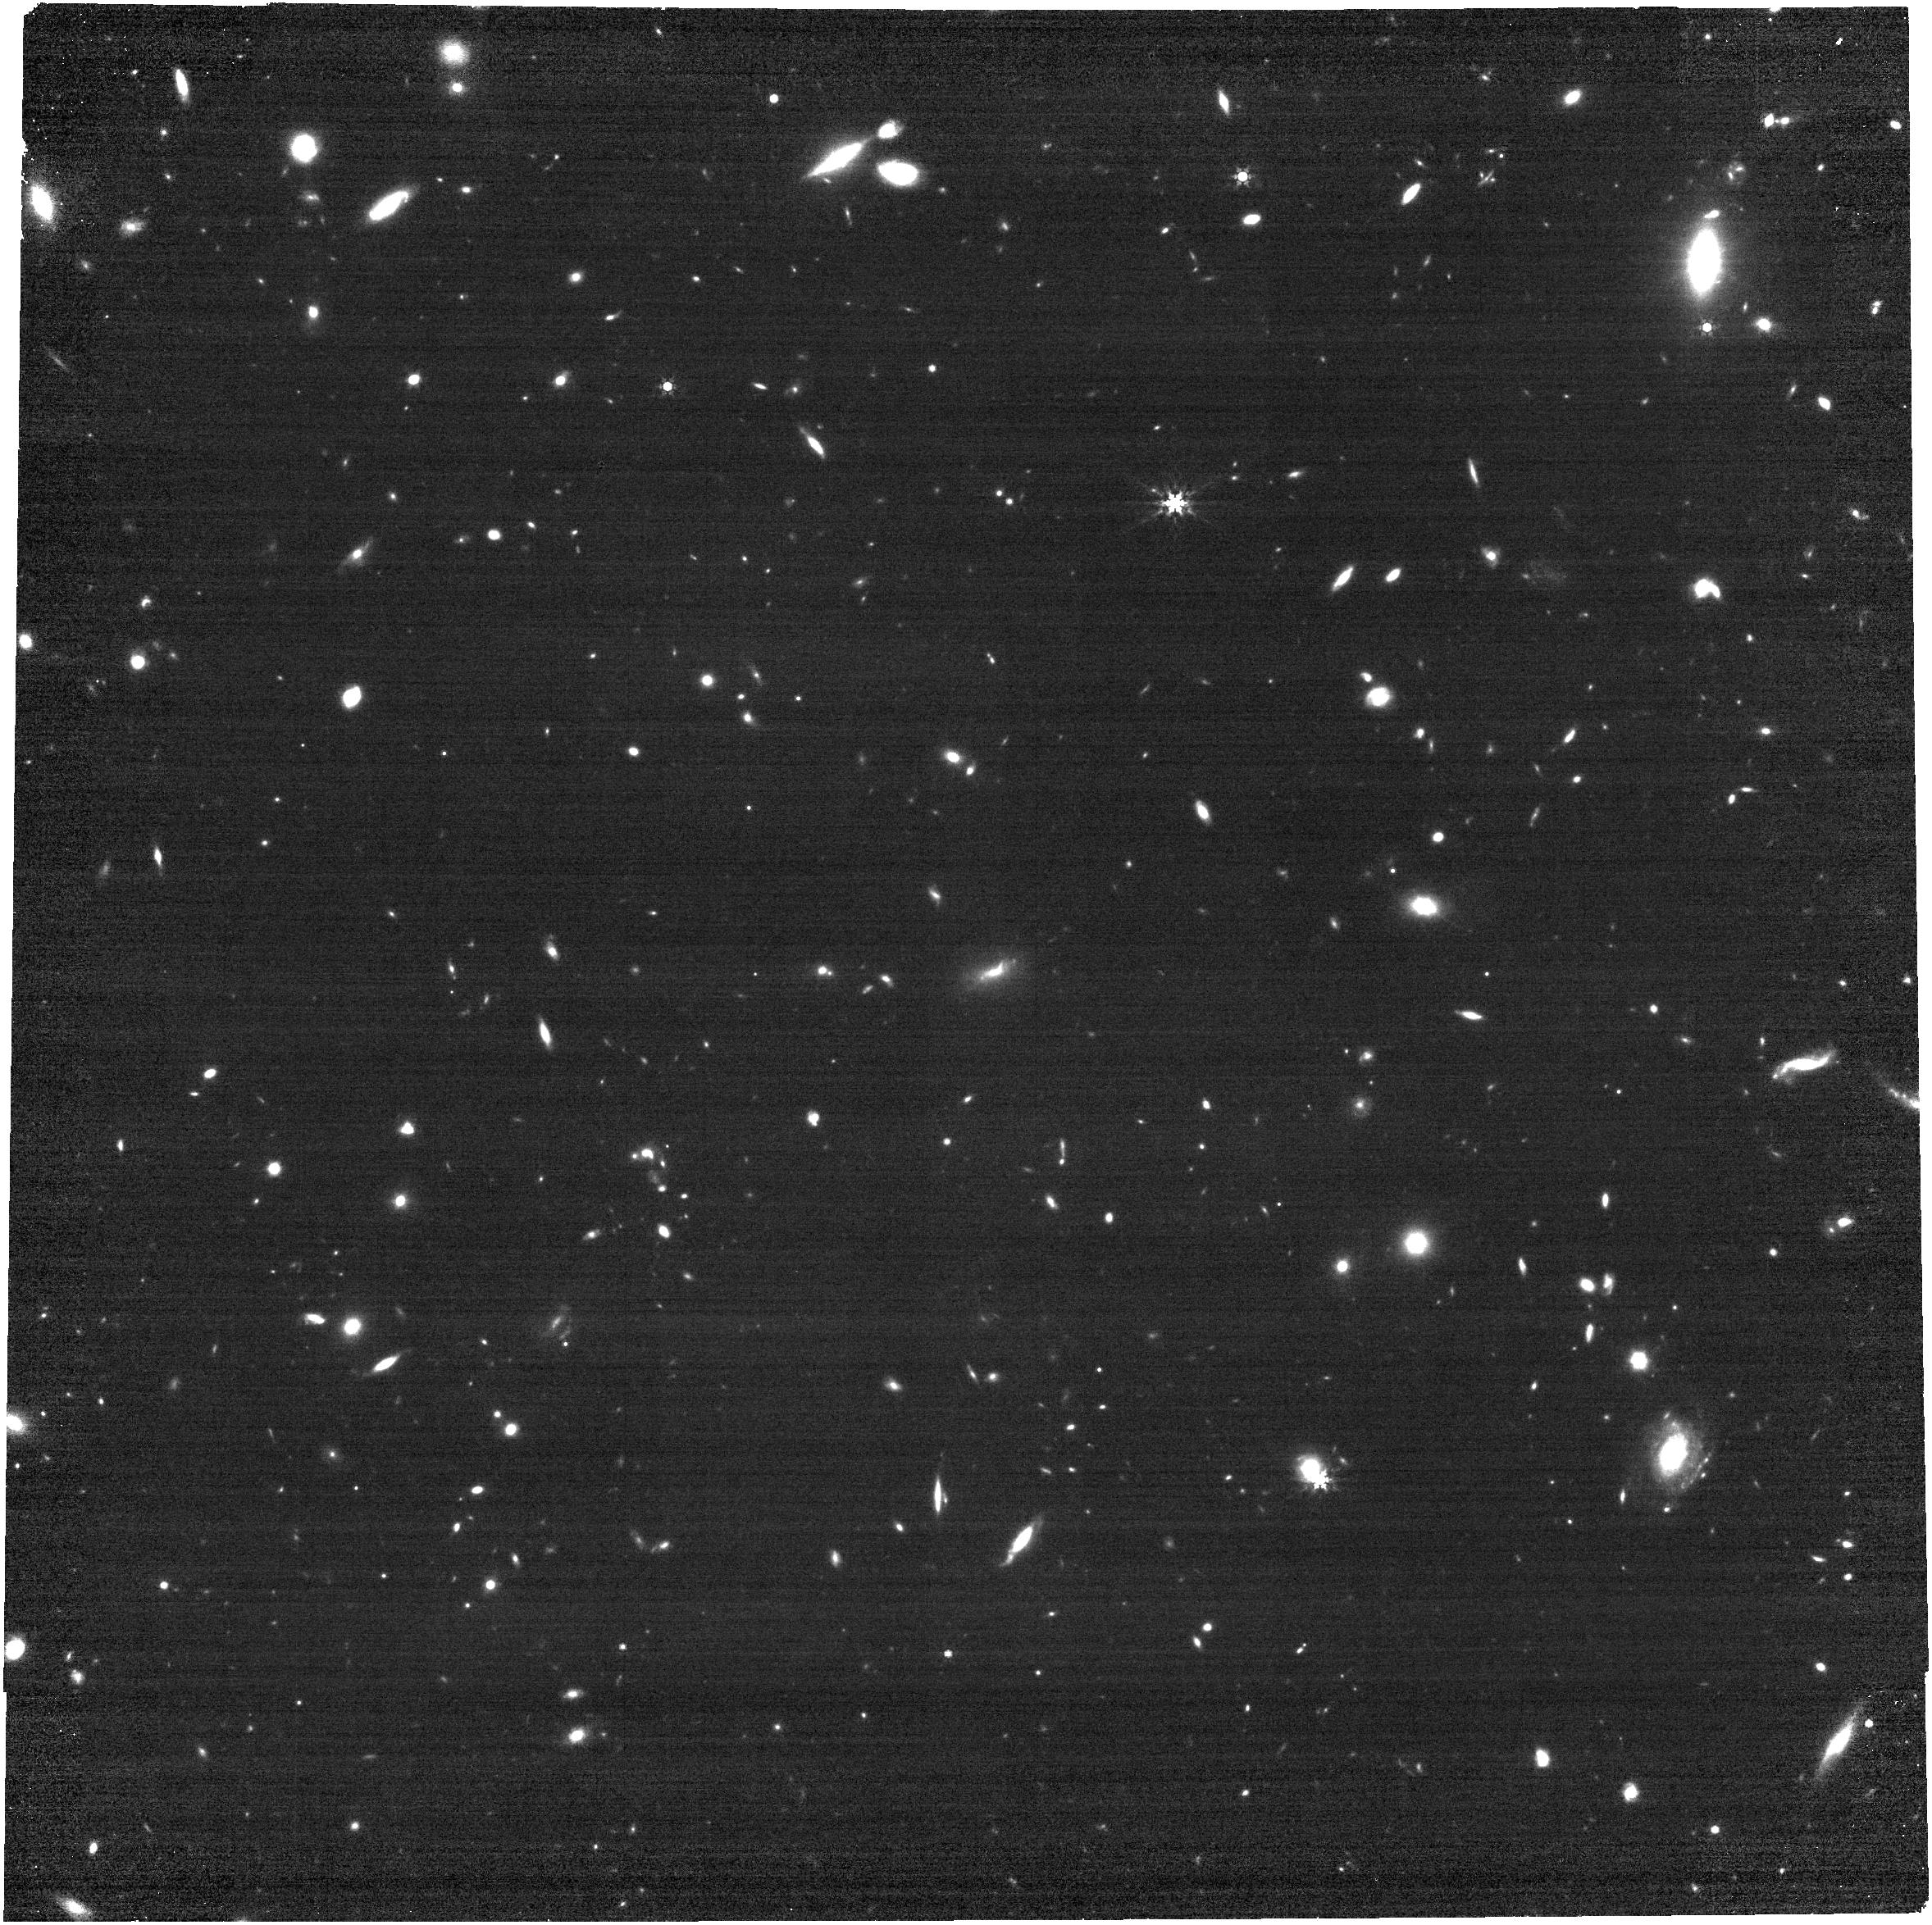
Target: AT2026dbl
Instrument: NIRCAM
Filter: F444W
Exposure: 14 min
Observation ID: jw12569-o001_t001_nircam_clear-f444w

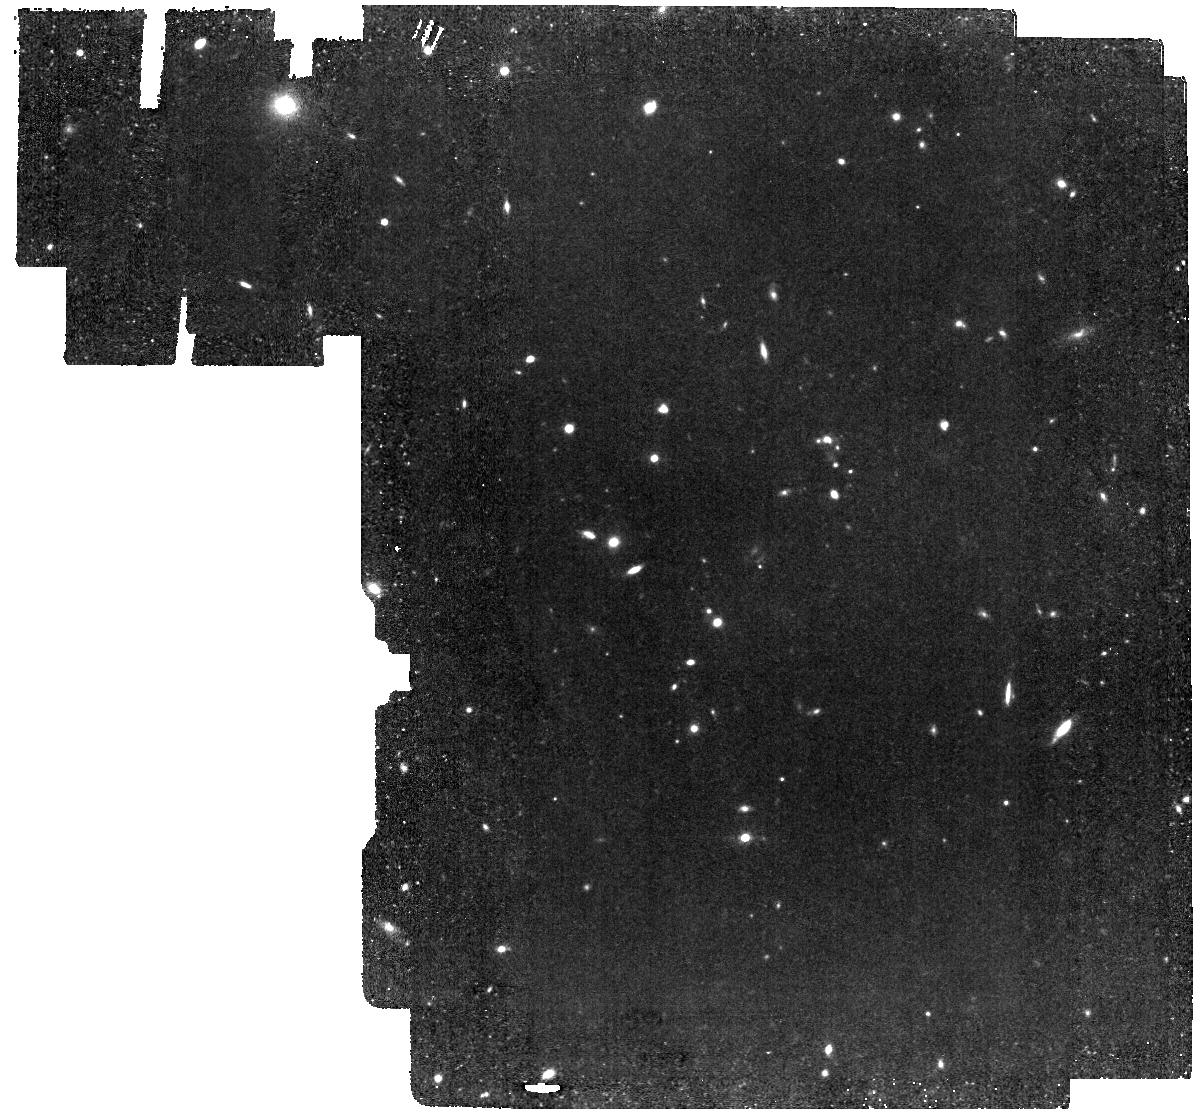
Target: AT2026dbl
Instrument: MIRI
Filter: F560W
Exposure: 39 min
Observation ID: jw12569-o002_t001_miri_f560w

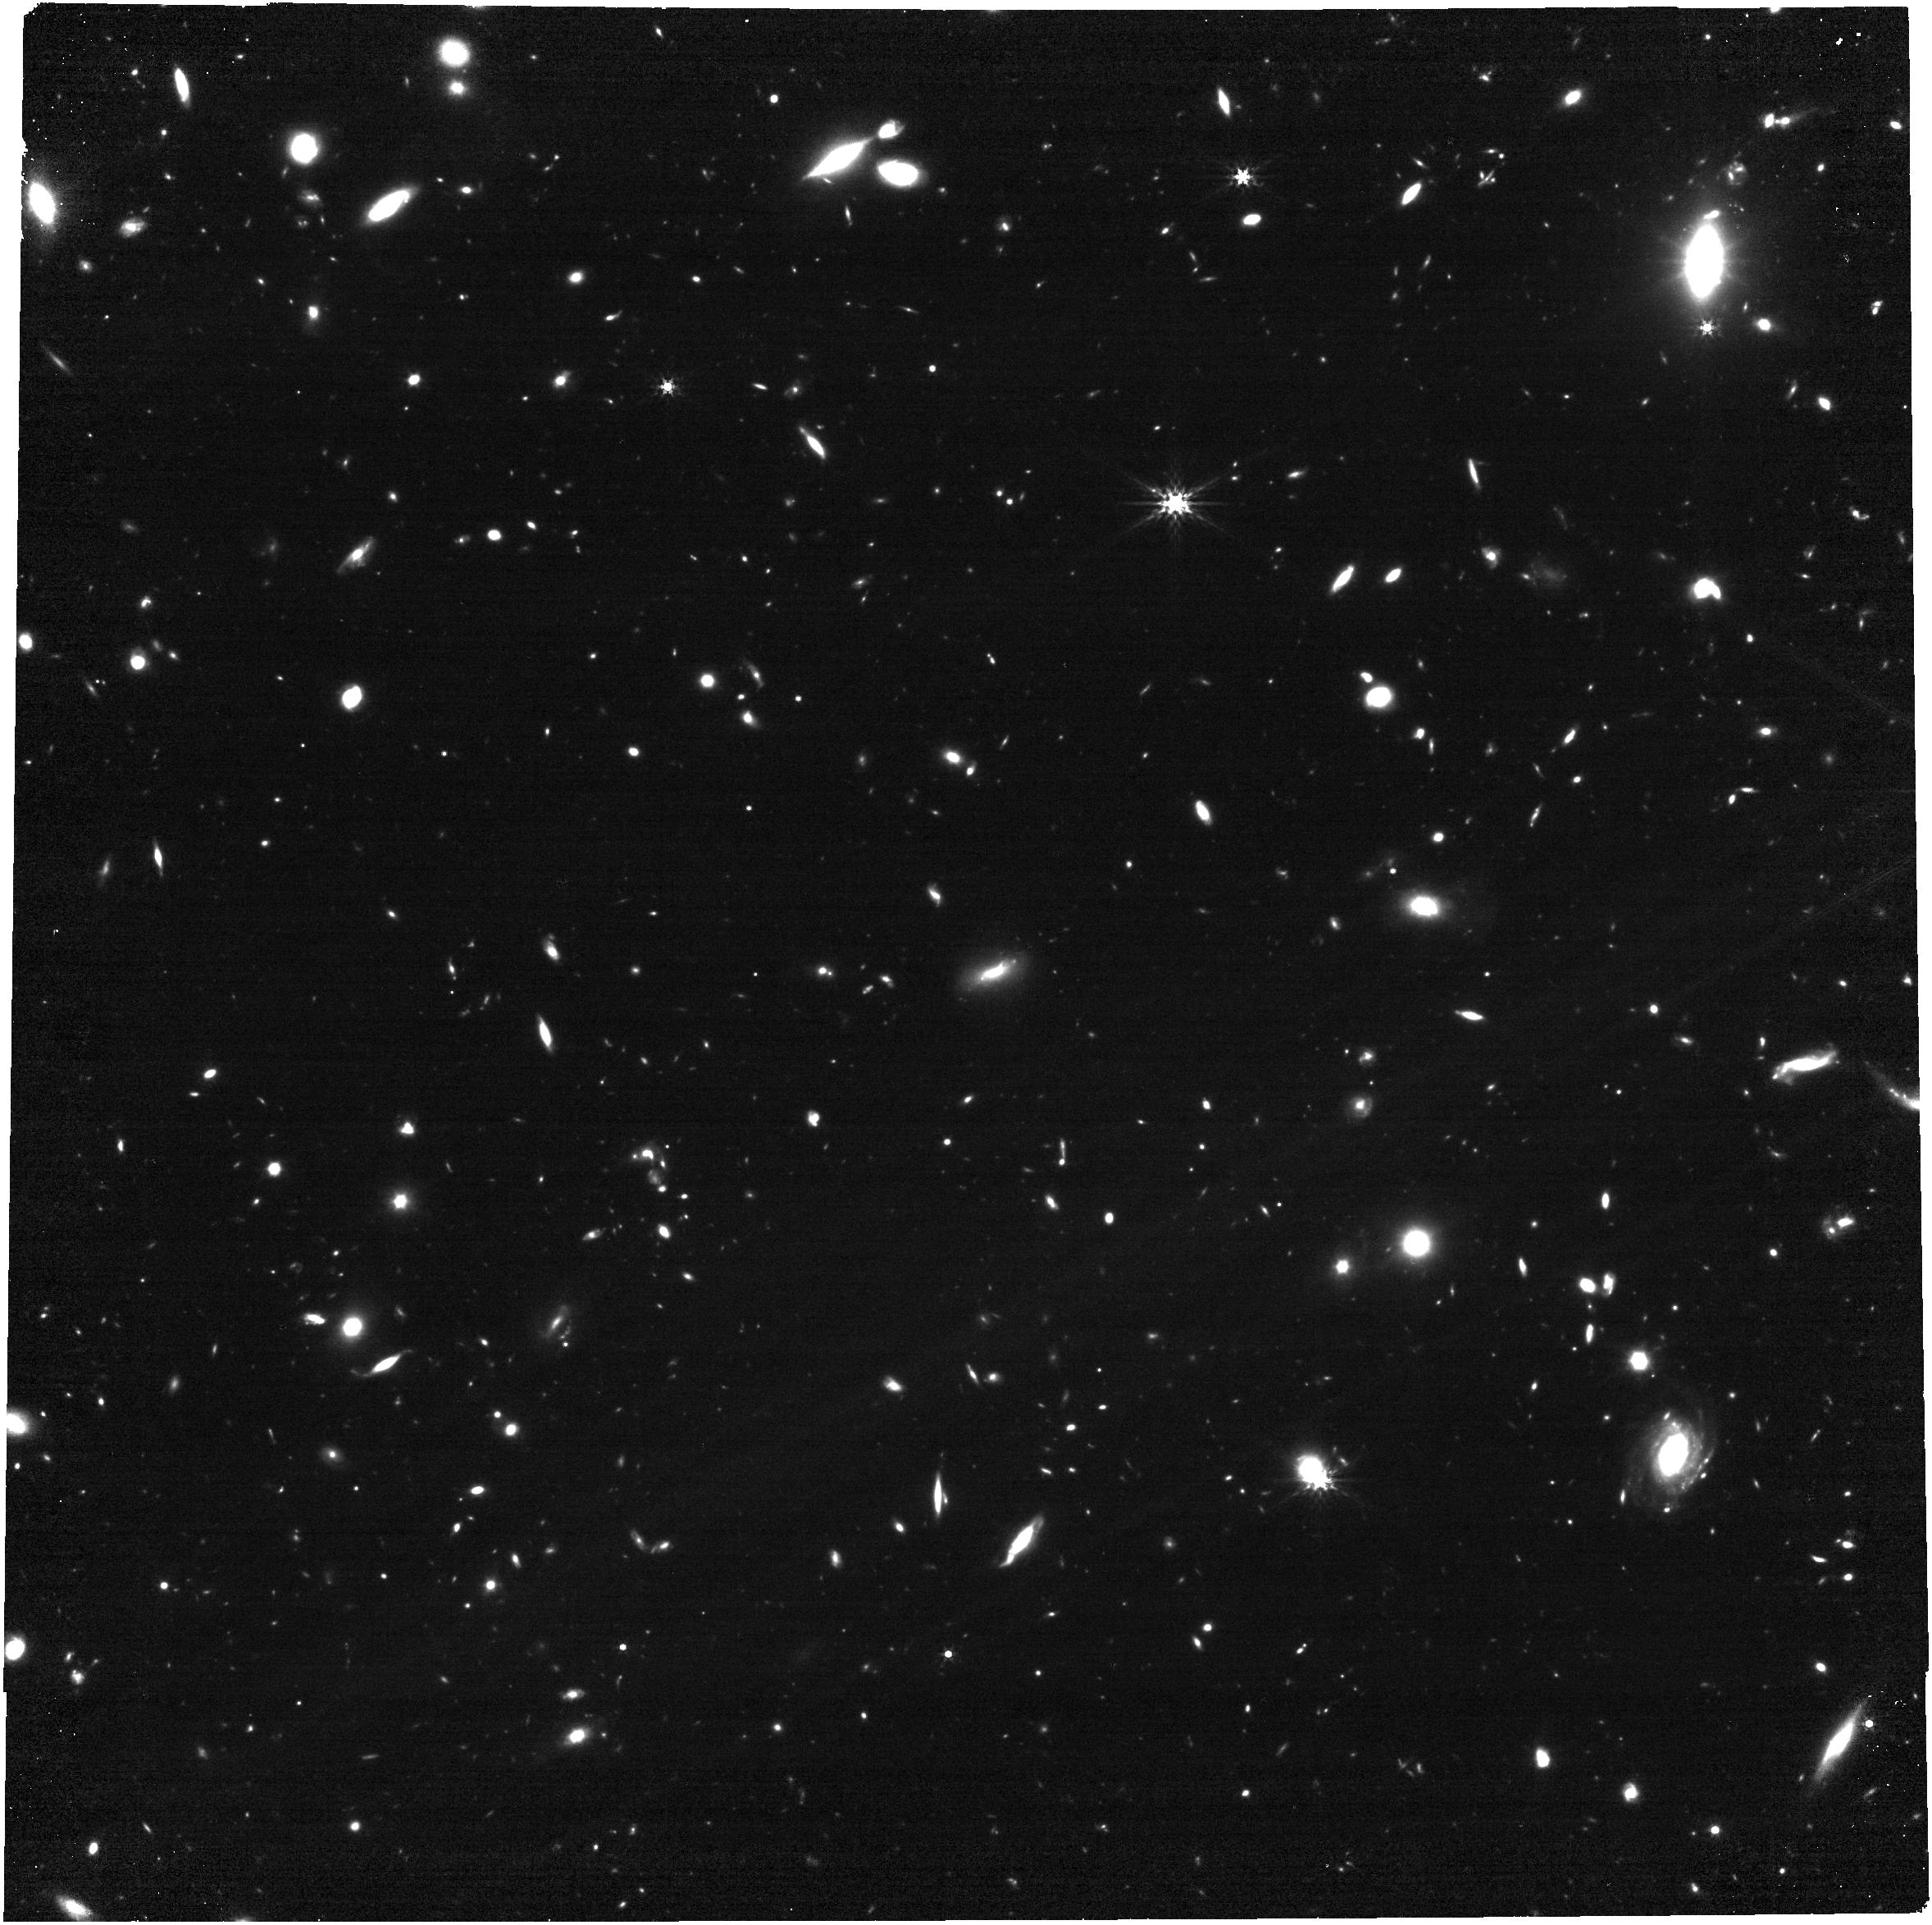
Target: AT2026dbl
Instrument: NIRCAM
Filter: F356W
Exposure: 34 min
Observation ID: jw12569-o001_t001_nircam_clear-f356w

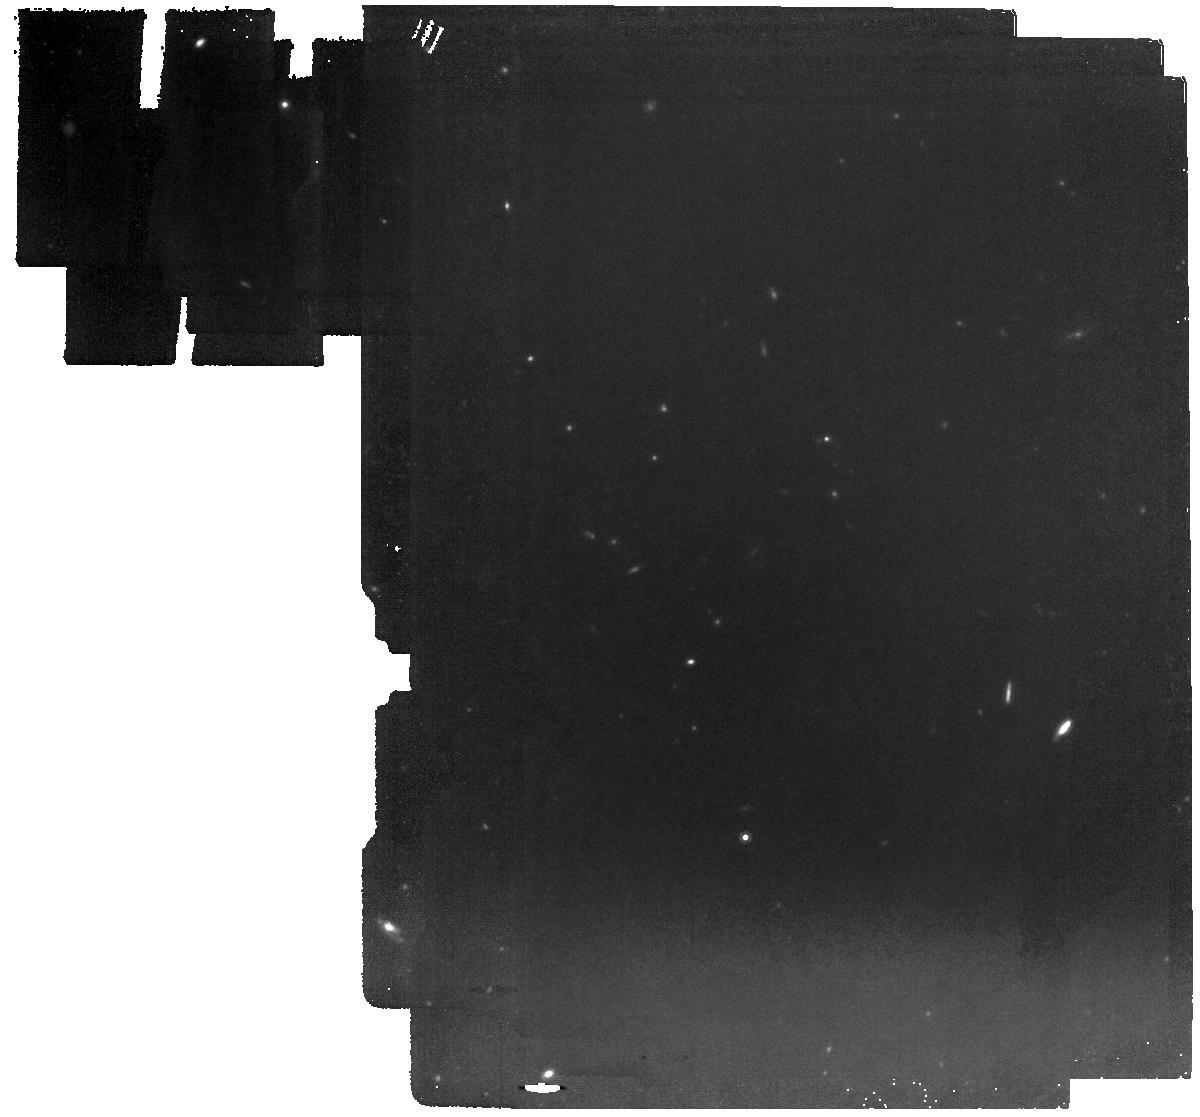
Target: AT2026dbl
Instrument: MIRI
Filter: F1000W
Exposure: 39 min
Observation ID: jw12569-o002_t001_miri_f1000w

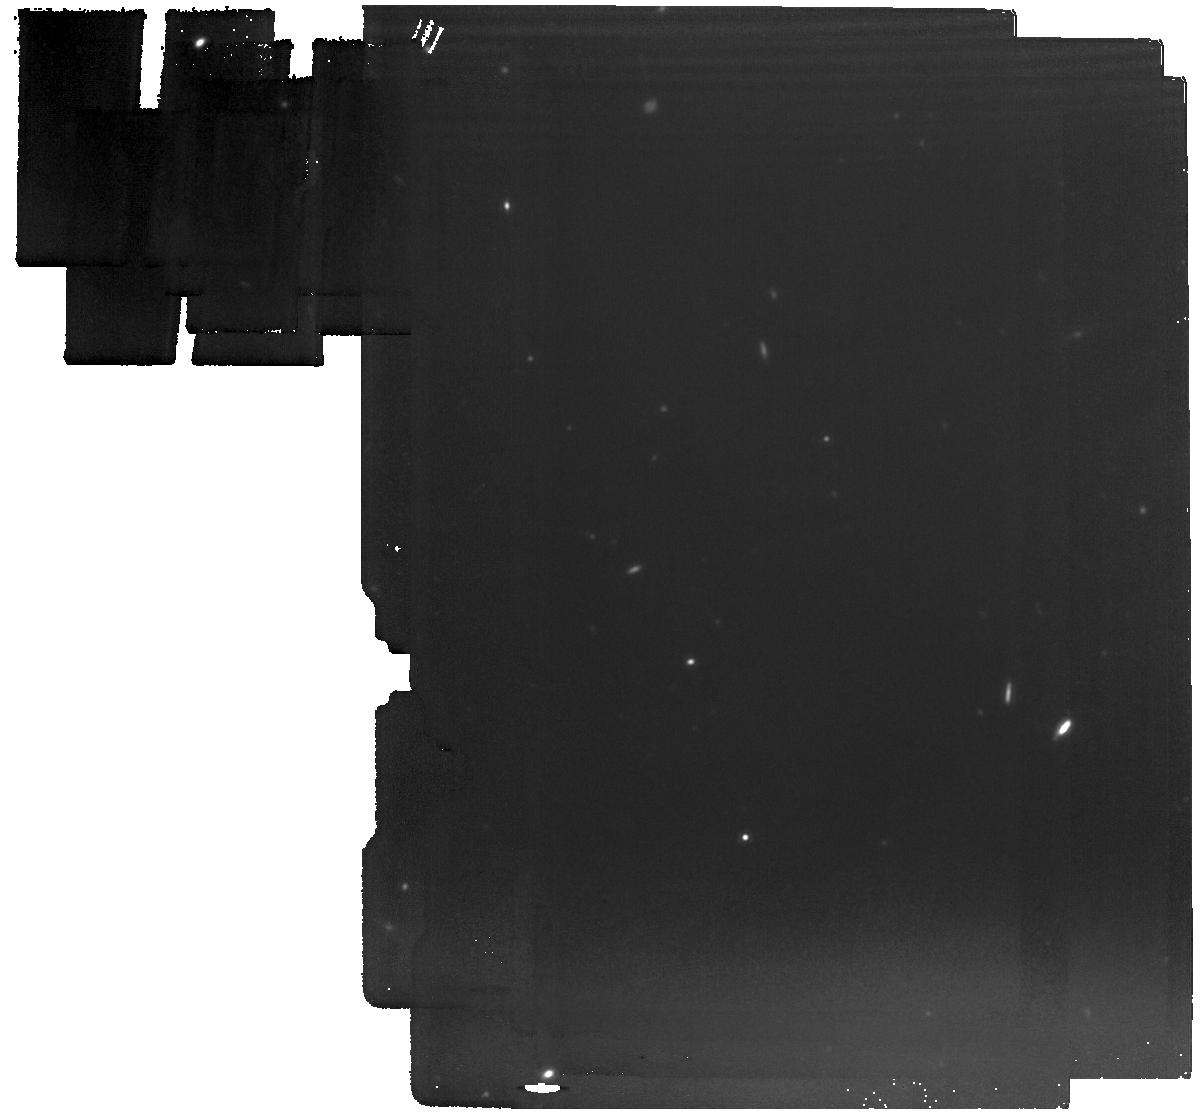
Target: AT2026dbl
Instrument: MIRI
Filter: F1280W
Exposure: 39 min
Observation ID: jw12569-o002_t001_miri_f1280w

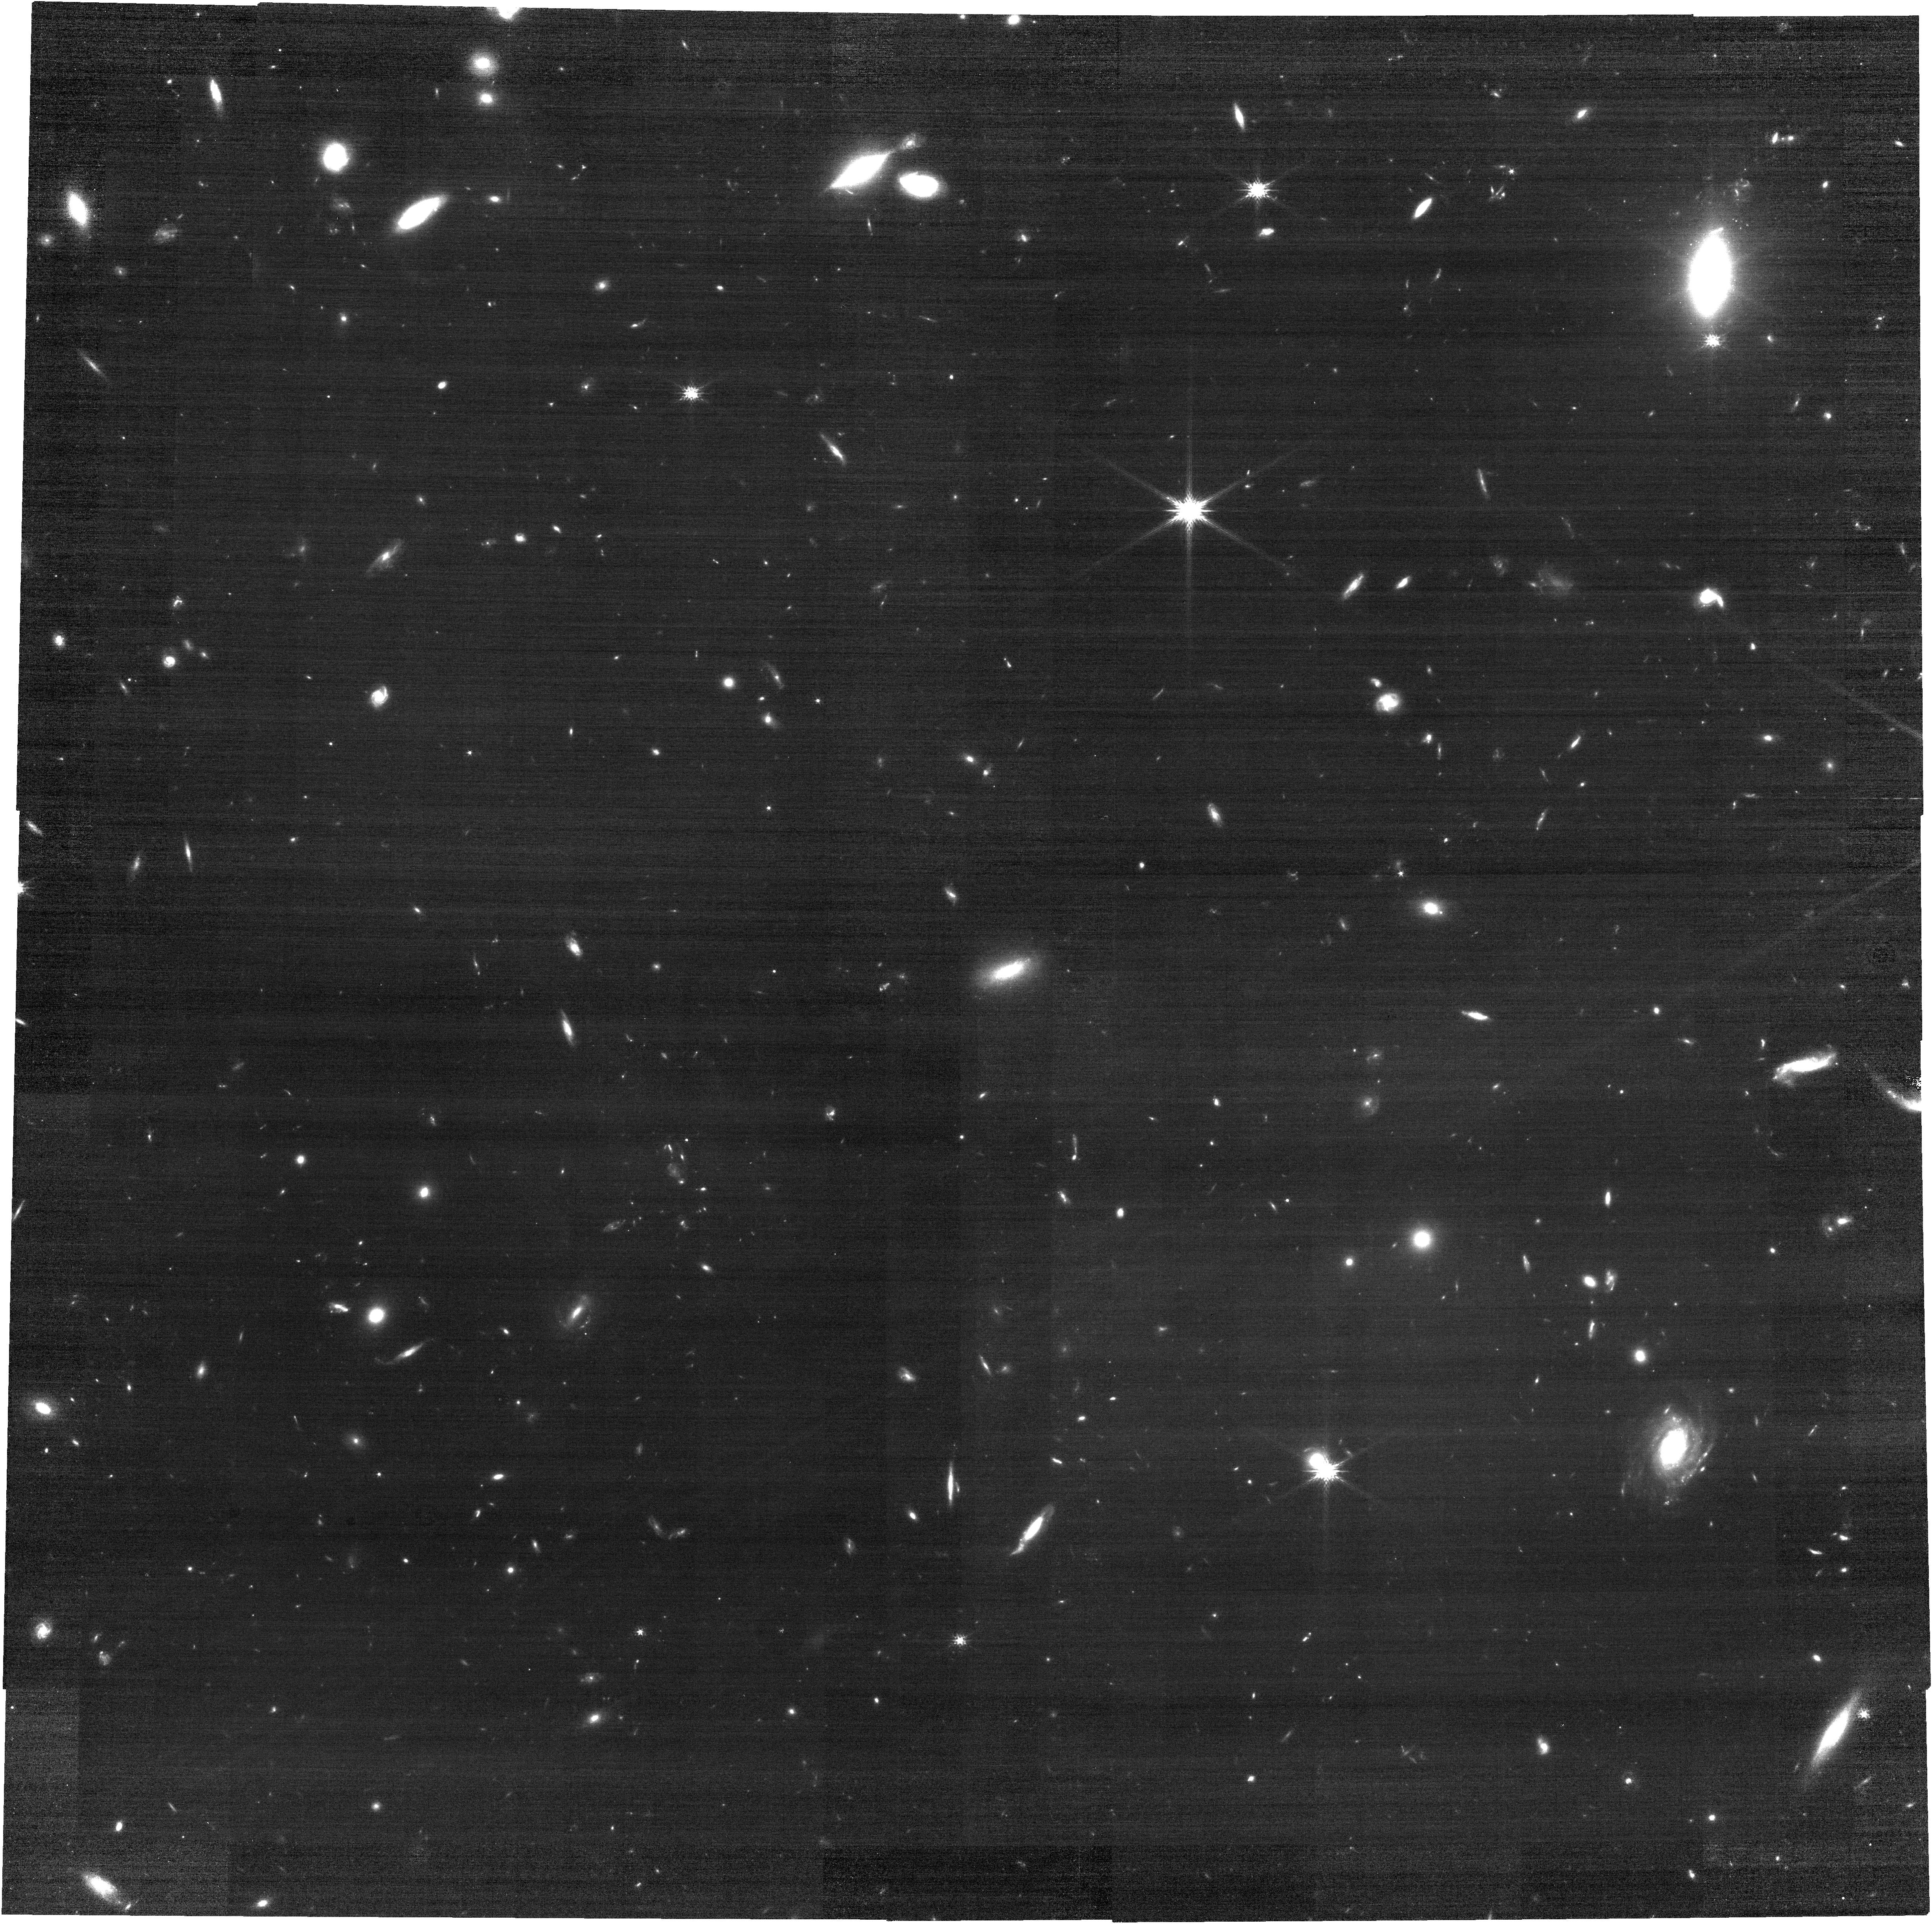
Target: AT2026dbl
Instrument: NIRCAM
Filter: F150W
Exposure: 34 min
Observation ID: jw12569-o001_t001_nircam_clear-f150w

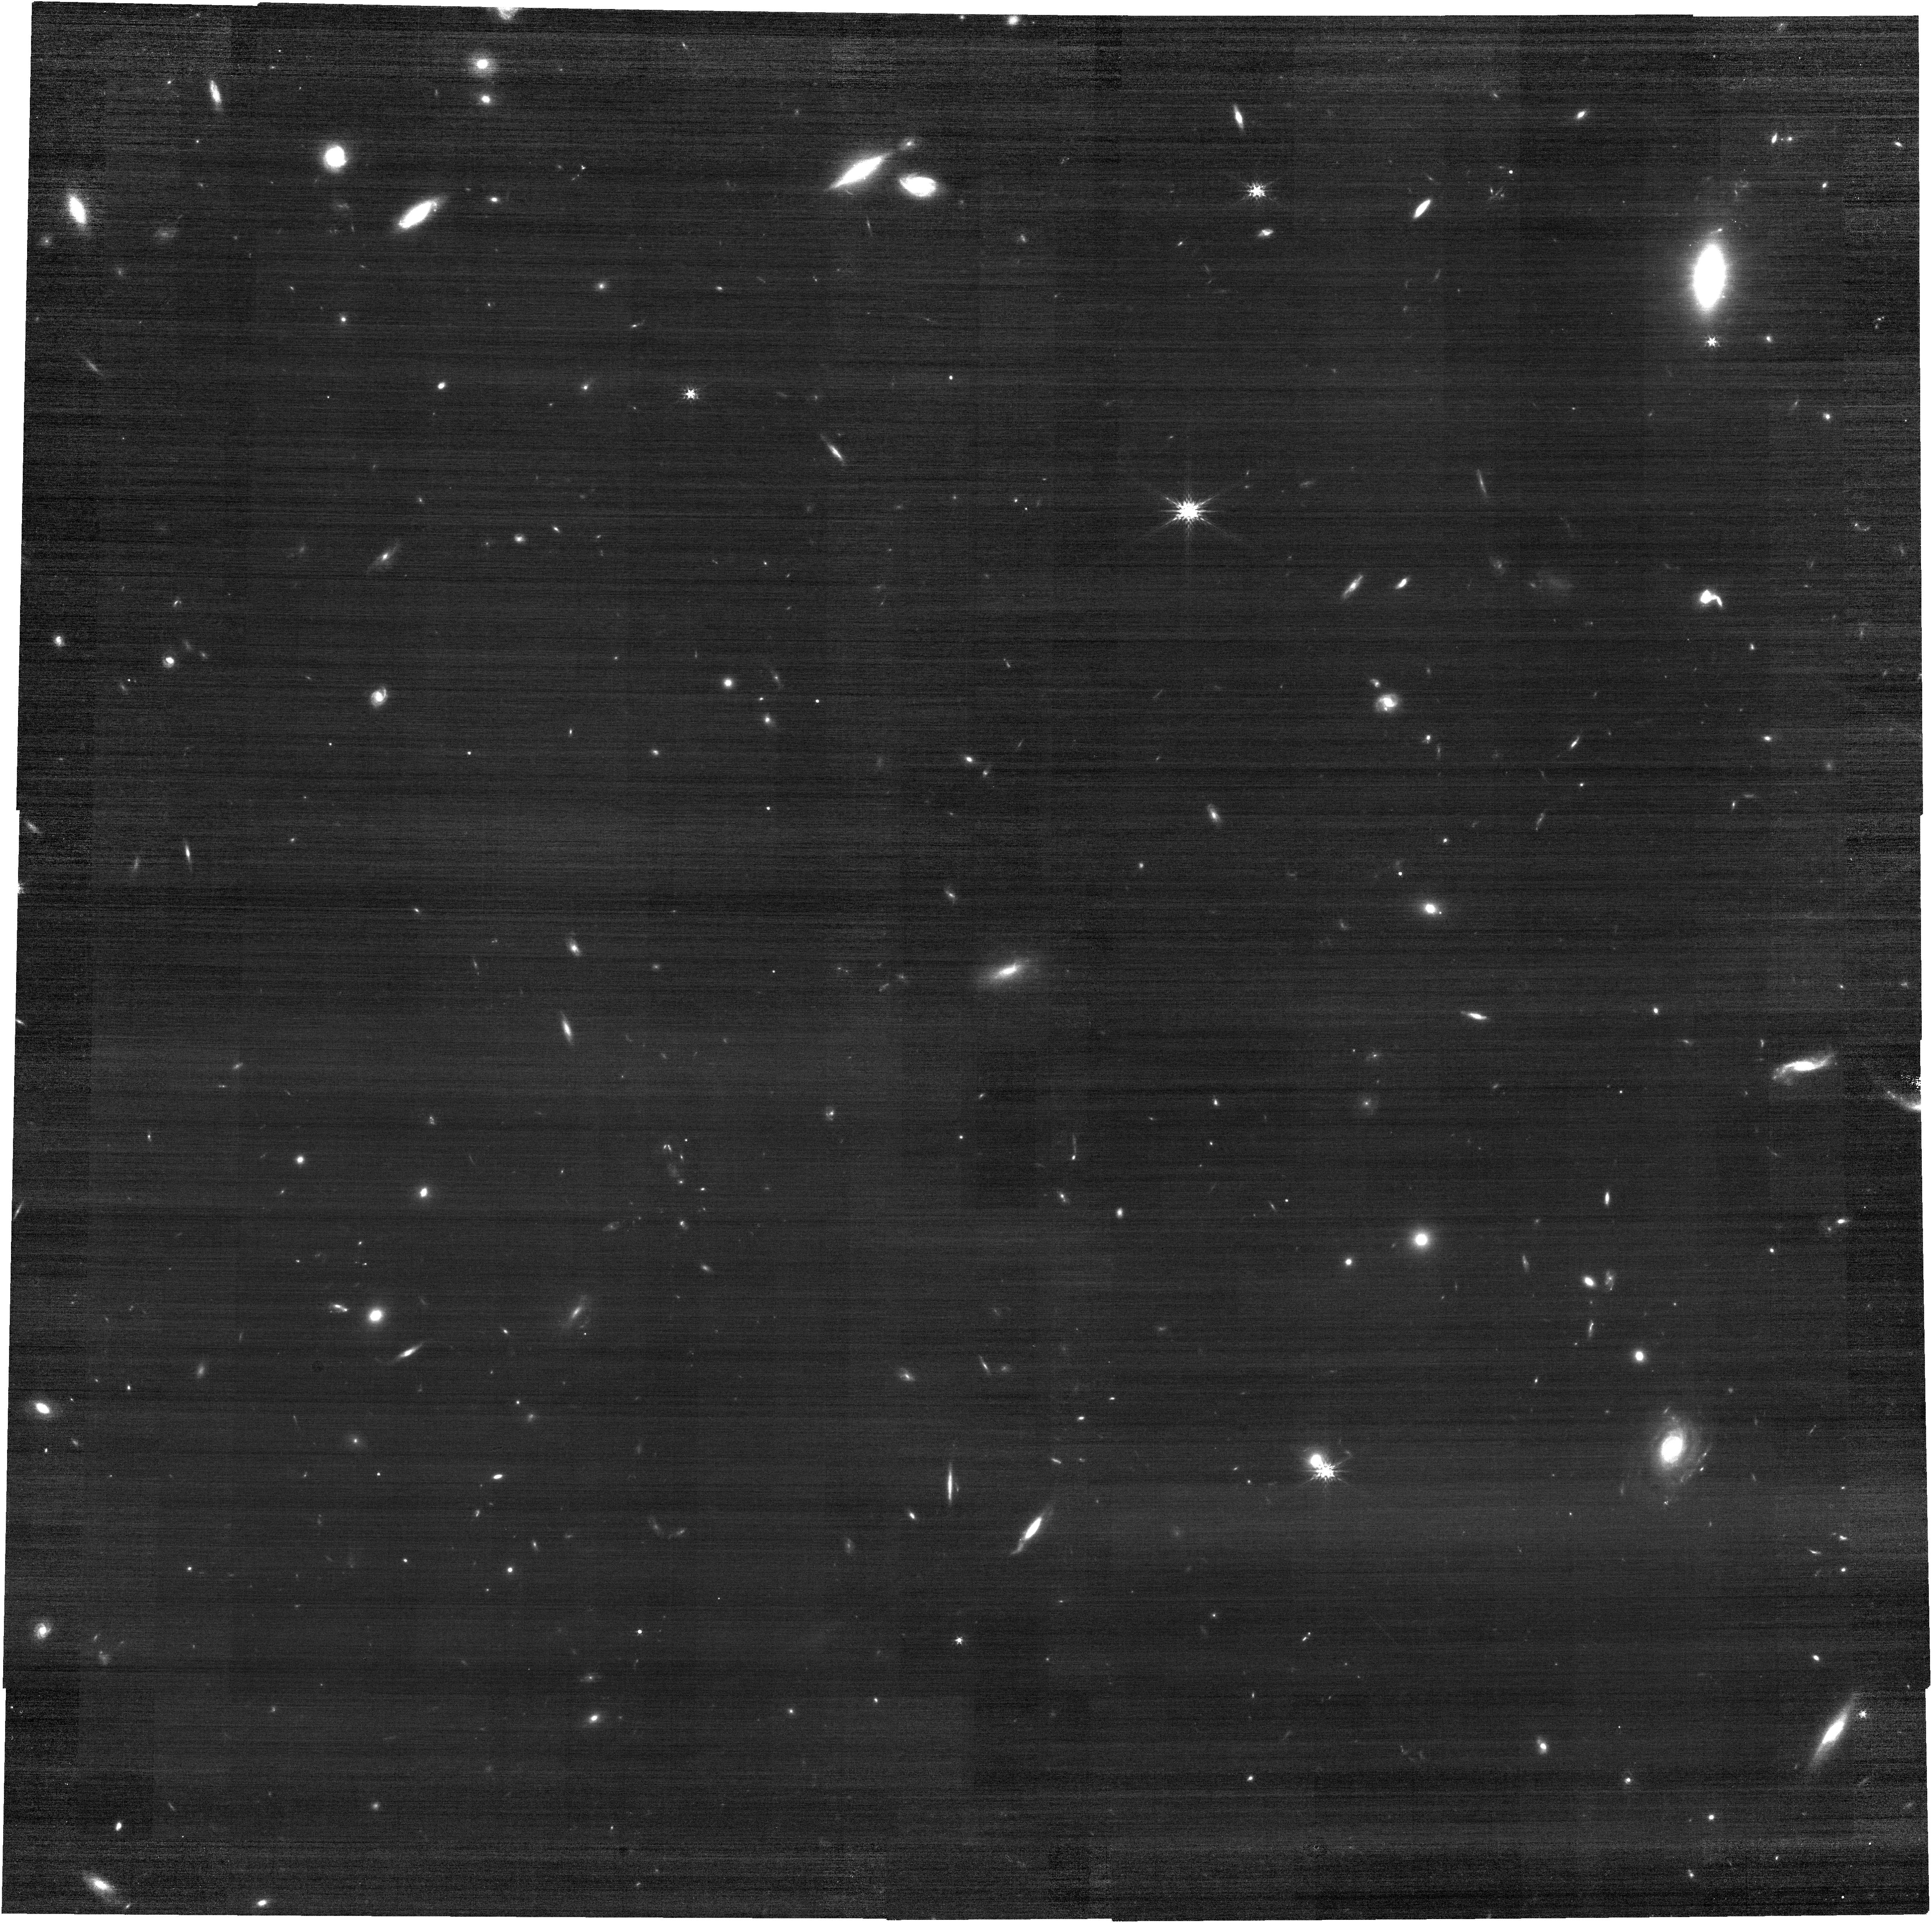
Target: AT2026dbl
Instrument: NIRCAM
Filter: F200W
Exposure: 14 min
Observation ID: jw12569-o001_t001_nircam_clear-f200w

Are LFBOTs Dusty? Constraining the Nature of IR Emission in the Luminous Fast Blue Optical Transient AT2026dbl (PI: LeBaron, Natalie)

Luminous Fast and Blue Optical Transients (LFBOTs) are a new class of relativistic transients. Their large peak luminosities and extremely fast evolution are inconsistent with expectations for standard stellar explosions. Alternative scenarios include strong shock interaction with a dense medium, or the presence of a central engine, for example in the form of an accreting black hole or neutron star. The third LFBOT NIR excess above optical blackbody emission was recently observed in the latest LFBOT AT2026dbl in ground-based NIR data. However, the key to distinguishing whether this IR excess is produced by dust sloughed off by the progenitor or due to free-free opacity effects in the transient's extended atmosphere lies in the MIR. Here we propose to obtain the first comprehensive NIR to MIR dataset for the third-ever NIR-sampled LFBOT with JWST, including the first MIR sampling. This study will have large implications for understanding the properties of LFBOT progenitors as neither IR emission mechanism is fully consistent with the CSM mass inferred from other wavelengths. JWST can uniquely constrain the properties of the progenitors of these exceptional objects by conclusively settling whether or not they are dusty.